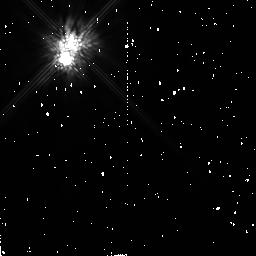
Target: HD167605
Instrument: NICMOS/NIC2
Filter: F160W
Exposure: 9 min
Observation ID: n4n404020

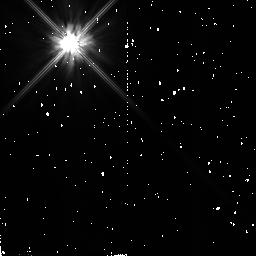
Target: GJ182
Instrument: NICMOS/NIC2
Filter: F110W
Exposure: 4 min
Observation ID: n4n405010

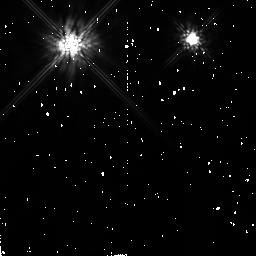
Target: HD36705-NEW
Instrument: NICMOS/NIC2
Filter: F160W
Exposure: 9 min
Observation ID: n4n410020

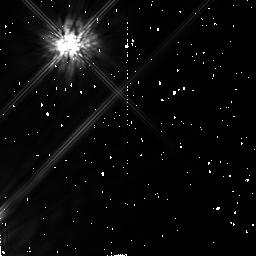
Target: HD108767B
Instrument: NICMOS/NIC2
Filter: F160W
Exposure: 9 min
Observation ID: n4n407020

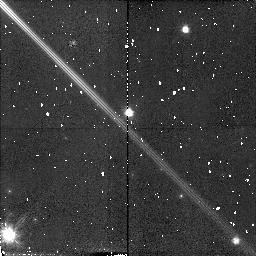
Target: HD36705
Instrument: NICMOS/NIC2
Filter: F110W
Exposure: 4 min
Observation ID: n4n409010

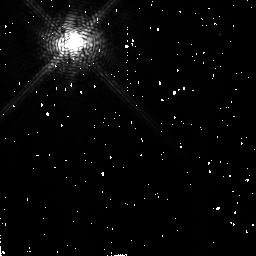
Target: HD48189
Instrument: NICMOS/NIC2
Filter: F180M
Exposure: 13 min
Observation ID: n4n411030

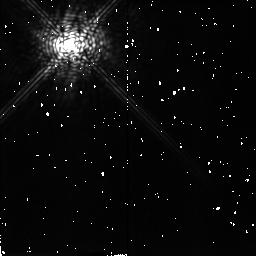
Target: SAO91772
Instrument: NICMOS/NIC2
Filter: F207M
Exposure: 10 min
Observation ID: n4n402040

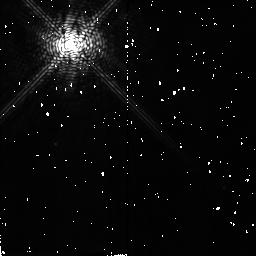
Target: GJ182
Instrument: NICMOS/NIC2
Filter: F180M
Exposure: 11 min
Observation ID: n4n406030

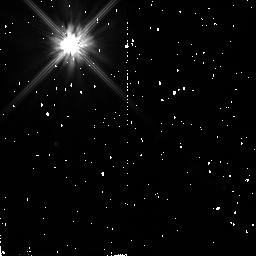
Target: GJ182
Instrument: NICMOS/NIC2
Filter: F110W
Exposure: 4 min
Observation ID: n4n406010

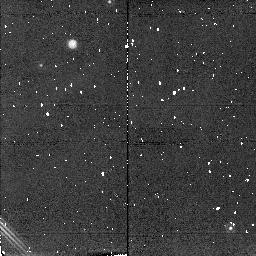
Target: HD36705
Instrument: NICMOS/NIC2
Filter: F207M
Exposure: 2 min
Observation ID: n4n409050

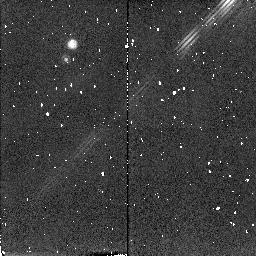
Target: HD167605
Instrument: NICMOS/NIC2
Filter: F207M
Exposure: 2 min
Observation ID: n4n404050

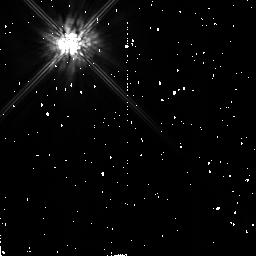
Target: GJ182
Instrument: NICMOS/NIC2
Filter: F160W
Exposure: 9 min
Observation ID: n4n405020

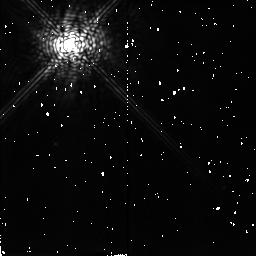
Target: GJ182
Instrument: NICMOS/NIC2
Filter: F207M
Exposure: 10 min
Observation ID: n4n406040

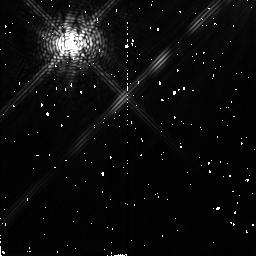
Target: HD108767B
Instrument: NICMOS/NIC2
Filter: F180M
Exposure: 11 min
Observation ID: n4n408030

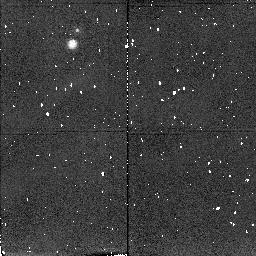
Target: HD167605
Instrument: NICMOS/NIC2
Filter: F207M
Exposure: 2 min
Observation ID: n4n403050

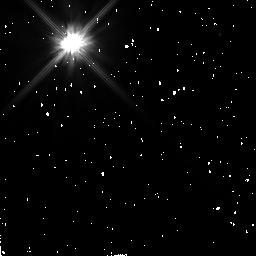
Target: HD48189
Instrument: NICMOS/NIC2
Filter: F110W
Exposure: 4 min
Observation ID: n4n411010

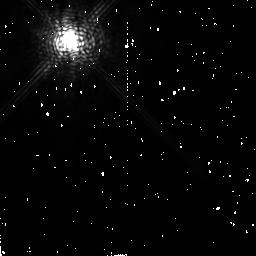
Target: HD48189
Instrument: NICMOS/NIC2
Filter: F207M
Exposure: 11 min
Observation ID: n4n412040

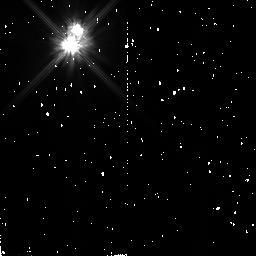
Target: HD167605
Instrument: NICMOS/NIC2
Filter: F110W
Exposure: 4 min
Observation ID: n4n403010

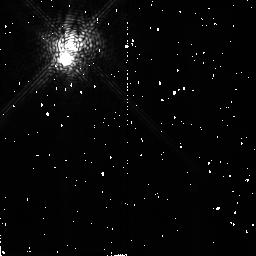
Target: HD167605
Instrument: NICMOS/NIC2
Filter: F180M
Exposure: 11 min
Observation ID: n4n404030

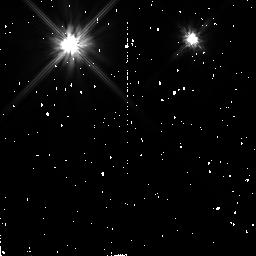
Target: HD36705-NEW
Instrument: NICMOS/NIC2
Filter: F110W
Exposure: 4 min
Observation ID: n4n410010

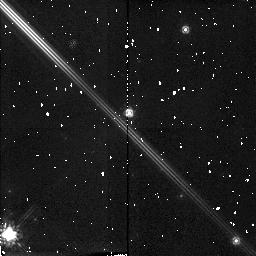
Target: HD36705
Instrument: NICMOS/NIC2
Filter: F160W
Exposure: 9 min
Observation ID: n4n409020

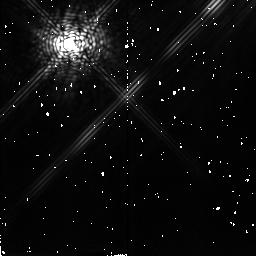
Target: HD108767B
Instrument: NICMOS/NIC2
Filter: F207M
Exposure: 10 min
Observation ID: n4n408040

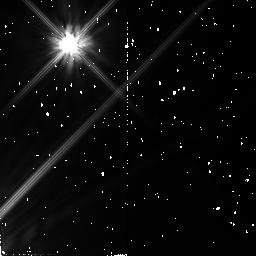
Target: HD108767B
Instrument: NICMOS/NIC2
Filter: F110W
Exposure: 4 min
Observation ID: n4n407010

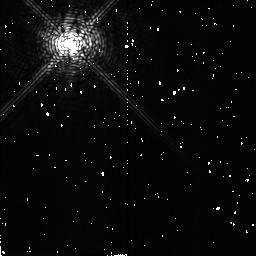
Target: GJ182
Instrument: NICMOS/NIC2
Filter: F180M
Exposure: 11 min
Observation ID: n4n405030

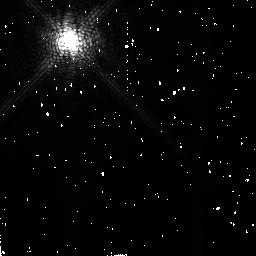
Target: HD48189
Instrument: NICMOS/NIC2
Filter: F180M
Exposure: 13 min
Observation ID: n4n412030

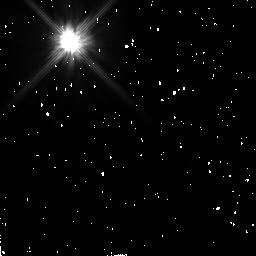
Target: HD48189
Instrument: NICMOS/NIC2
Filter: F110W
Exposure: 4 min
Observation ID: n4n412010

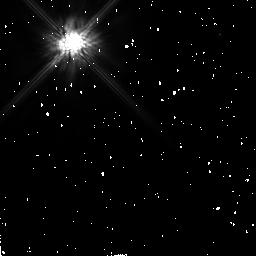
Target: HD48189
Instrument: NICMOS/NIC2
Filter: F160W
Exposure: 7 min
Observation ID: n4n411020

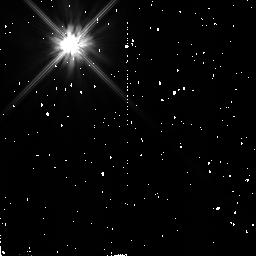
Target: SAO91772
Instrument: NICMOS/NIC2
Filter: F110W
Exposure: 4 min
Observation ID: n4n402010

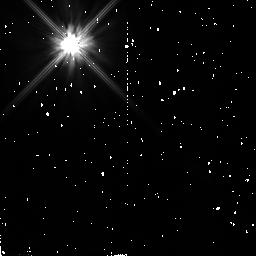
Target: SAO91772
Instrument: NICMOS/NIC2
Filter: F110W
Exposure: 4 min
Observation ID: n4n401010

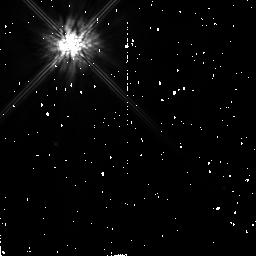
Target: GJ182
Instrument: NICMOS/NIC2
Filter: F160W
Exposure: 9 min
Observation ID: n4n406020

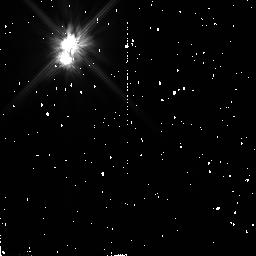
Target: HD167605
Instrument: NICMOS/NIC2
Filter: F110W
Exposure: 4 min
Observation ID: n4n404010

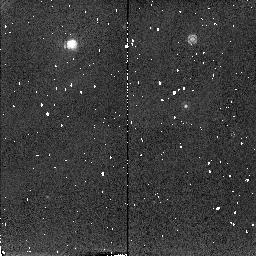
Target: HD36705-NEW
Instrument: NICMOS/NIC2
Filter: F207M
Exposure: 2 min
Observation ID: n4n410050

A Search for Giant Planets Around Very Young Nearby Late-type Dwarfs (PI: Rebolo, Rafael)

Very young late-type dwarfs at distances closer than 30 pc are excellent sites to provide a direct detection of extrasolar planets. The combination of youth and proximity makes feasible the detection of giant planets of 1-5 Jovian masses orbiting at several astronomical units from the star. According to current models, giant planets with masses 1 to 5 M_Jup and age of 100 Myr may have absolute magnitudes M_J, M_H ~ 19--24, much brighter (by ~ 5-10 mags) than at the age of the Sun. Such short ages, therefore, substantially increase their detectability. We propose to use the NICMOS coronagraph to search for substellar objects around six stars with likely ages of ~100 Myr or younger which are located within 30 pc of the Sun. Companions with DeltaH=10-13 mag can be detected at angular separations as close as 0.5 arcsecs, implying in the case of our two nearest stars physical separations of 4-5 AU. Much fainter ones can be detected at larger separations. Our choice of NICMOS filters will provide key information on the surface temperature of any detected substellar object.